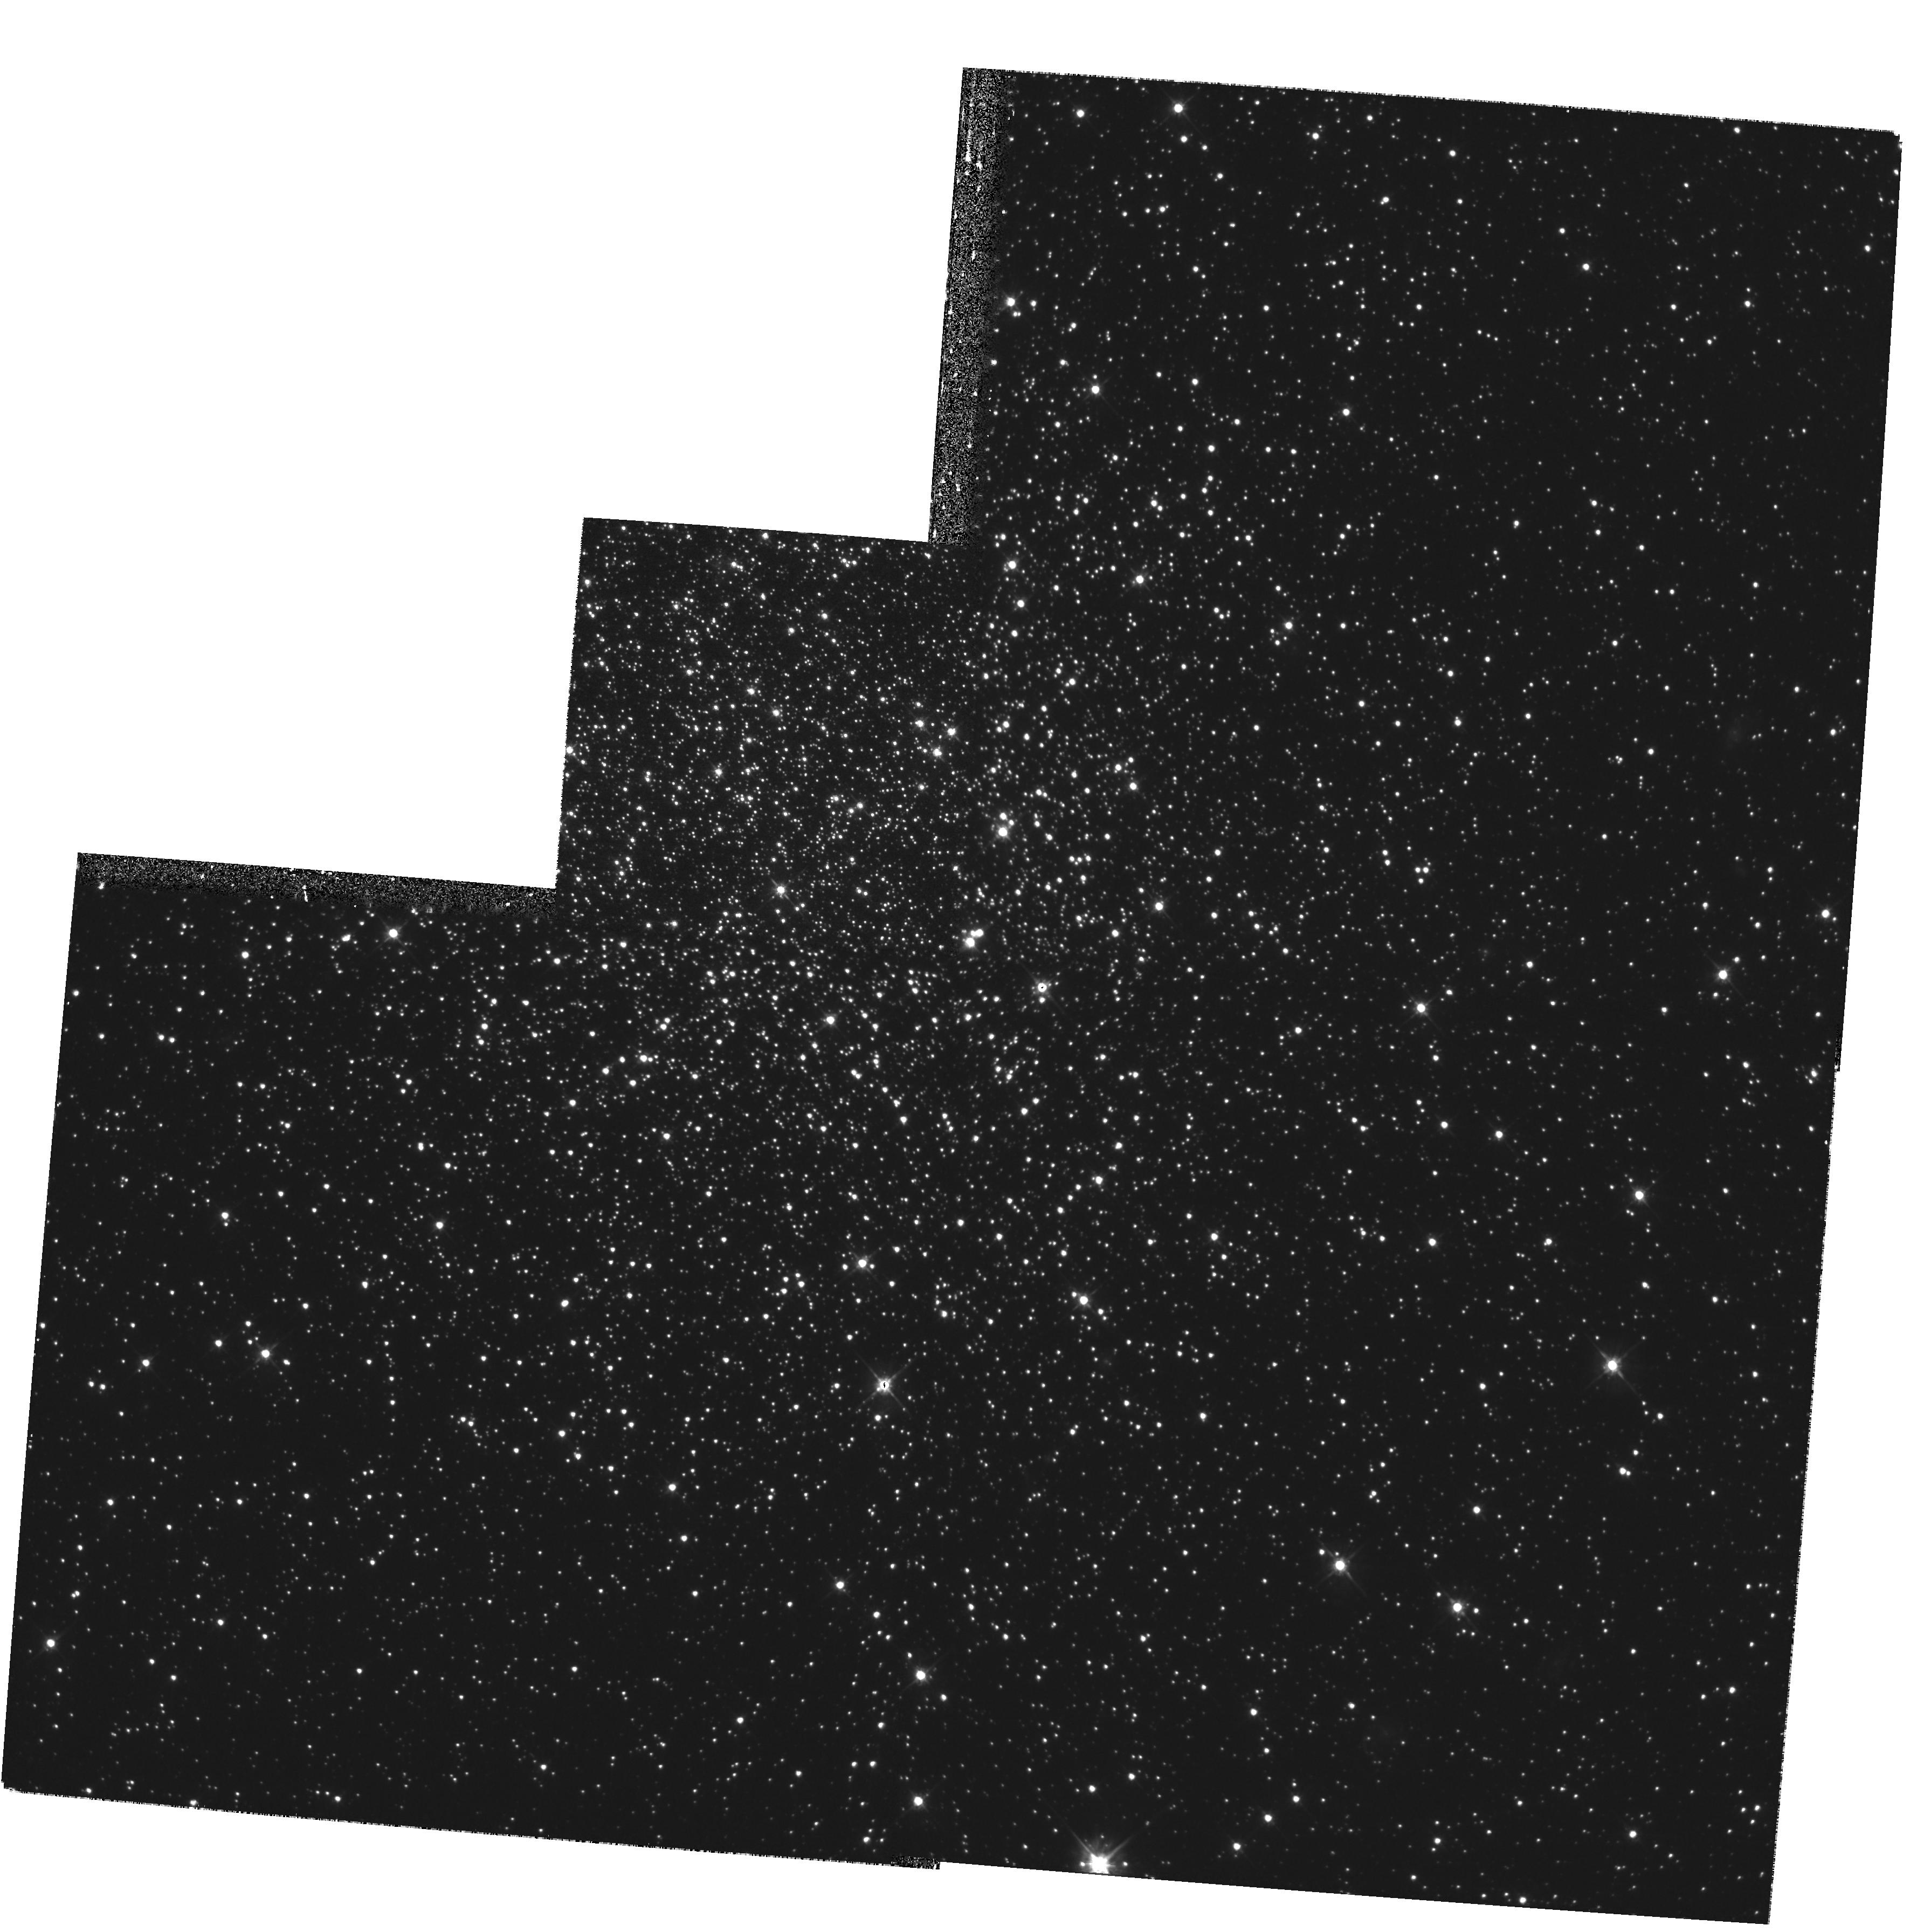
Target: NGC2121. Instrument: WFPC2/PC. Filter: F555W. Exposure: 27 min. Observation ID: hst_8141_01_wfpc2_pc_f555w_u5dd01

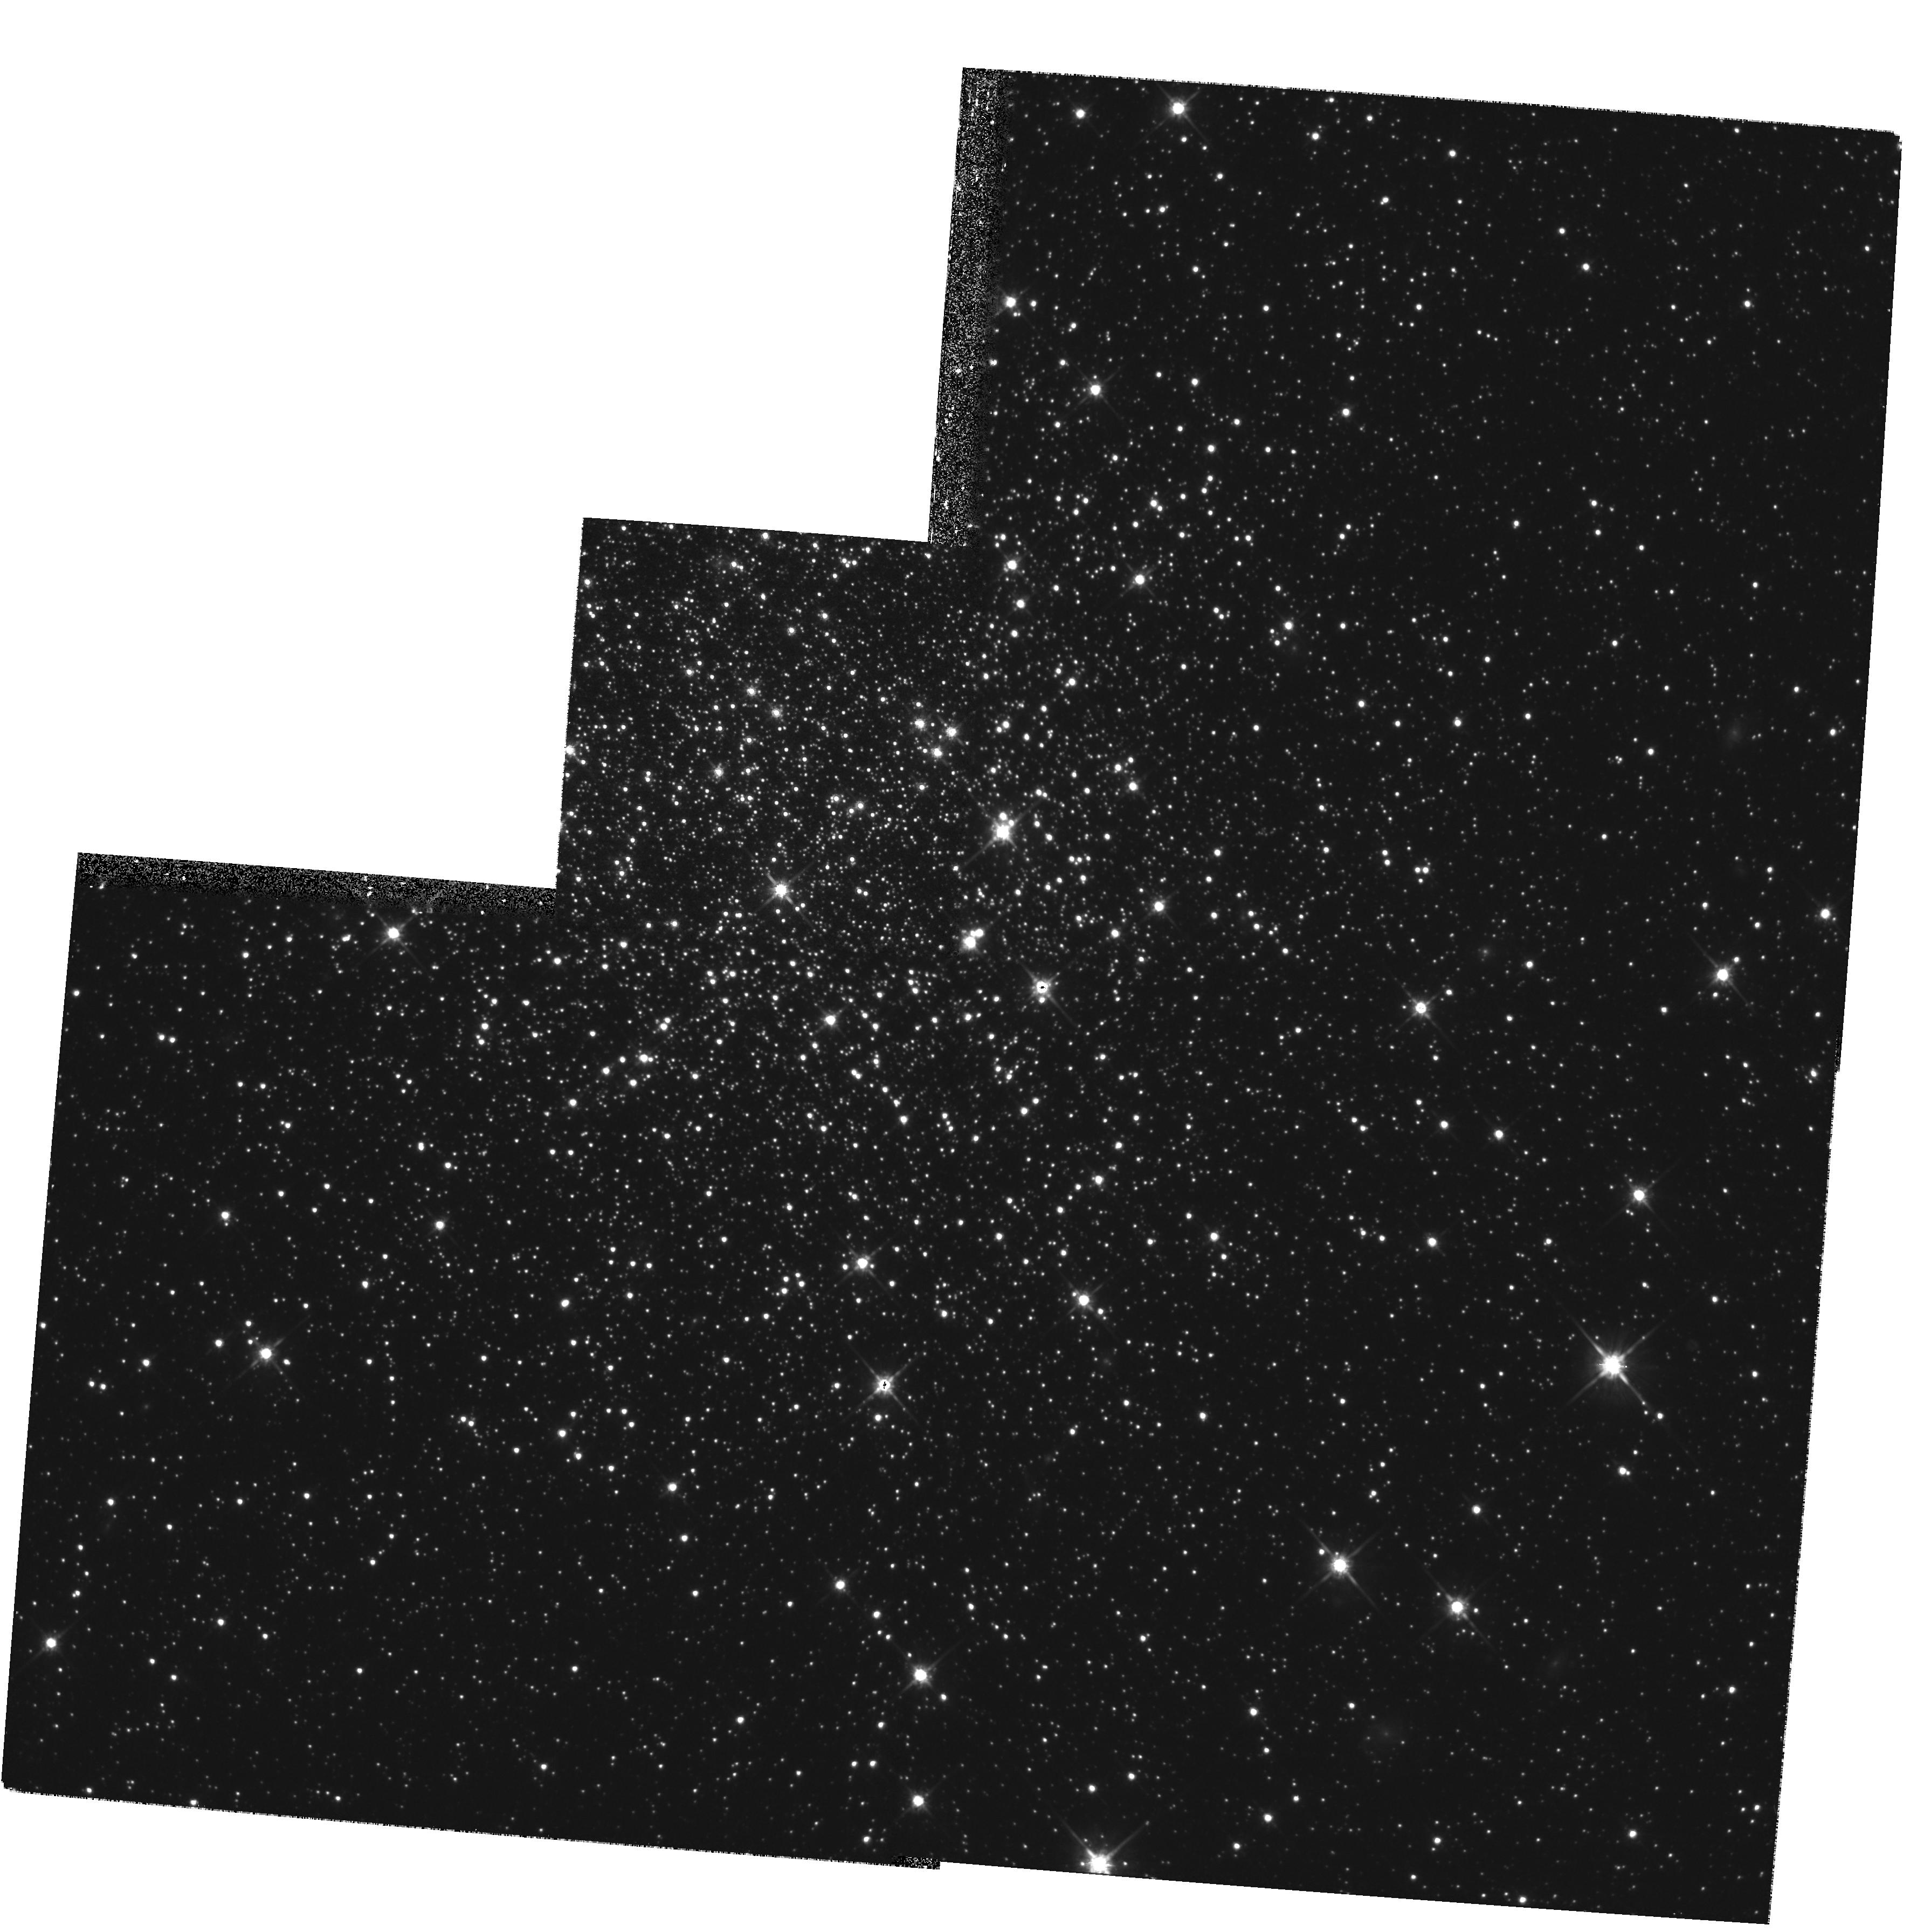
Target: NGC2121. Instrument: WFPC2/PC. Filter: F814W. Exposure: 27 min. Observation ID: hst_8141_01_wfpc2_pc_f814w_u5dd01

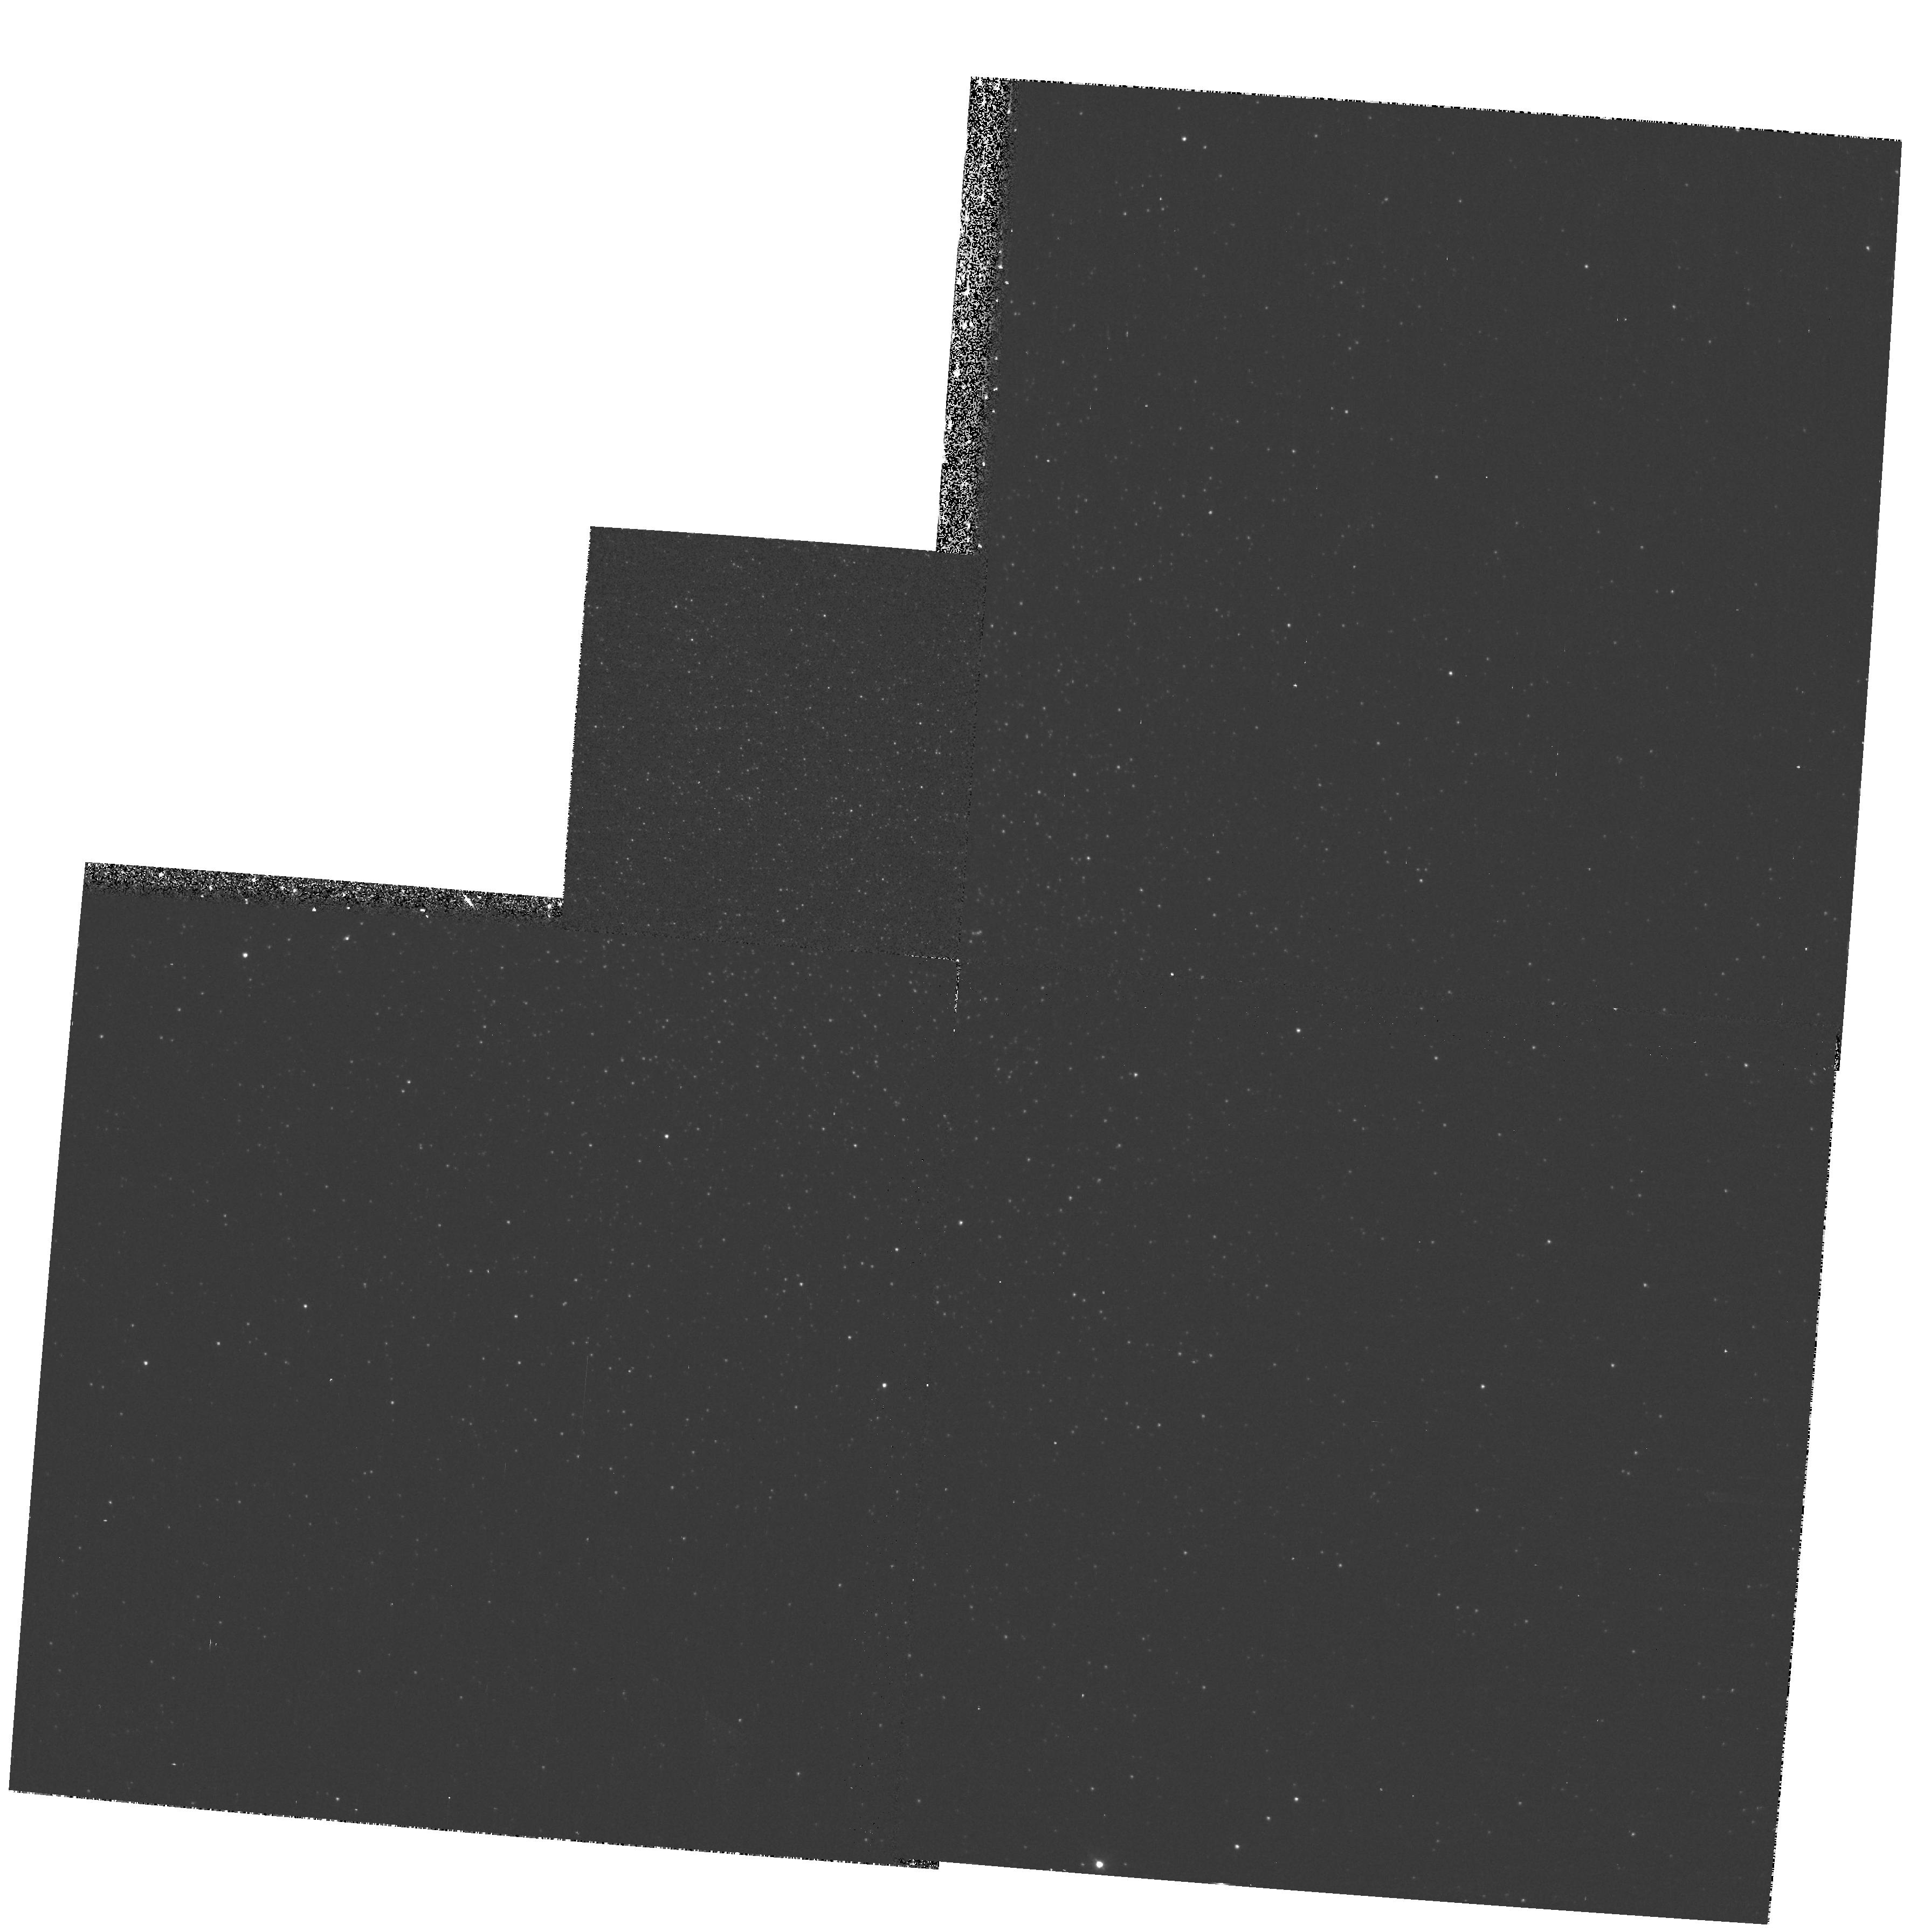
Target: NGC2121. Instrument: WFPC2/PC. Filter: F336W. Exposure: 13 min. Observation ID: hst_8141_01_wfpc2_pc_f336w_u5dd01

High Quality WFPC2 Photometry for 3 Intermediate age LMC Clusters with Multiple {?} Turnoffs (PI: Rich, R. Michael)

In the course of analyzing photometry from a snapshot survey of Magellanic globular clusters, we discovered 3 clusters with apparent double turnoffs. If the fainter of the two possible turnoffs is the actual main sequence turnoff point, then the clusters would fall in the putative LMC age gap from 4 to 12 Gyr. However, our team has been reluctant to proceed with publication until better data could be obtained: we have never seen such peculiar turnoffs in any of the more than 40 Magellanic clusters we have reduced. The double turnoffs could be caused either by mergers, multiple bursts within a cluster, or a bimodal metallicity distribution. We can test other explanations, e.g. binary populations and convective overshoot. Given the very short original exposures, we are requesting 6 orbits to obtain deep, high quality photometry of these clusters in order to explain this phenomenon.